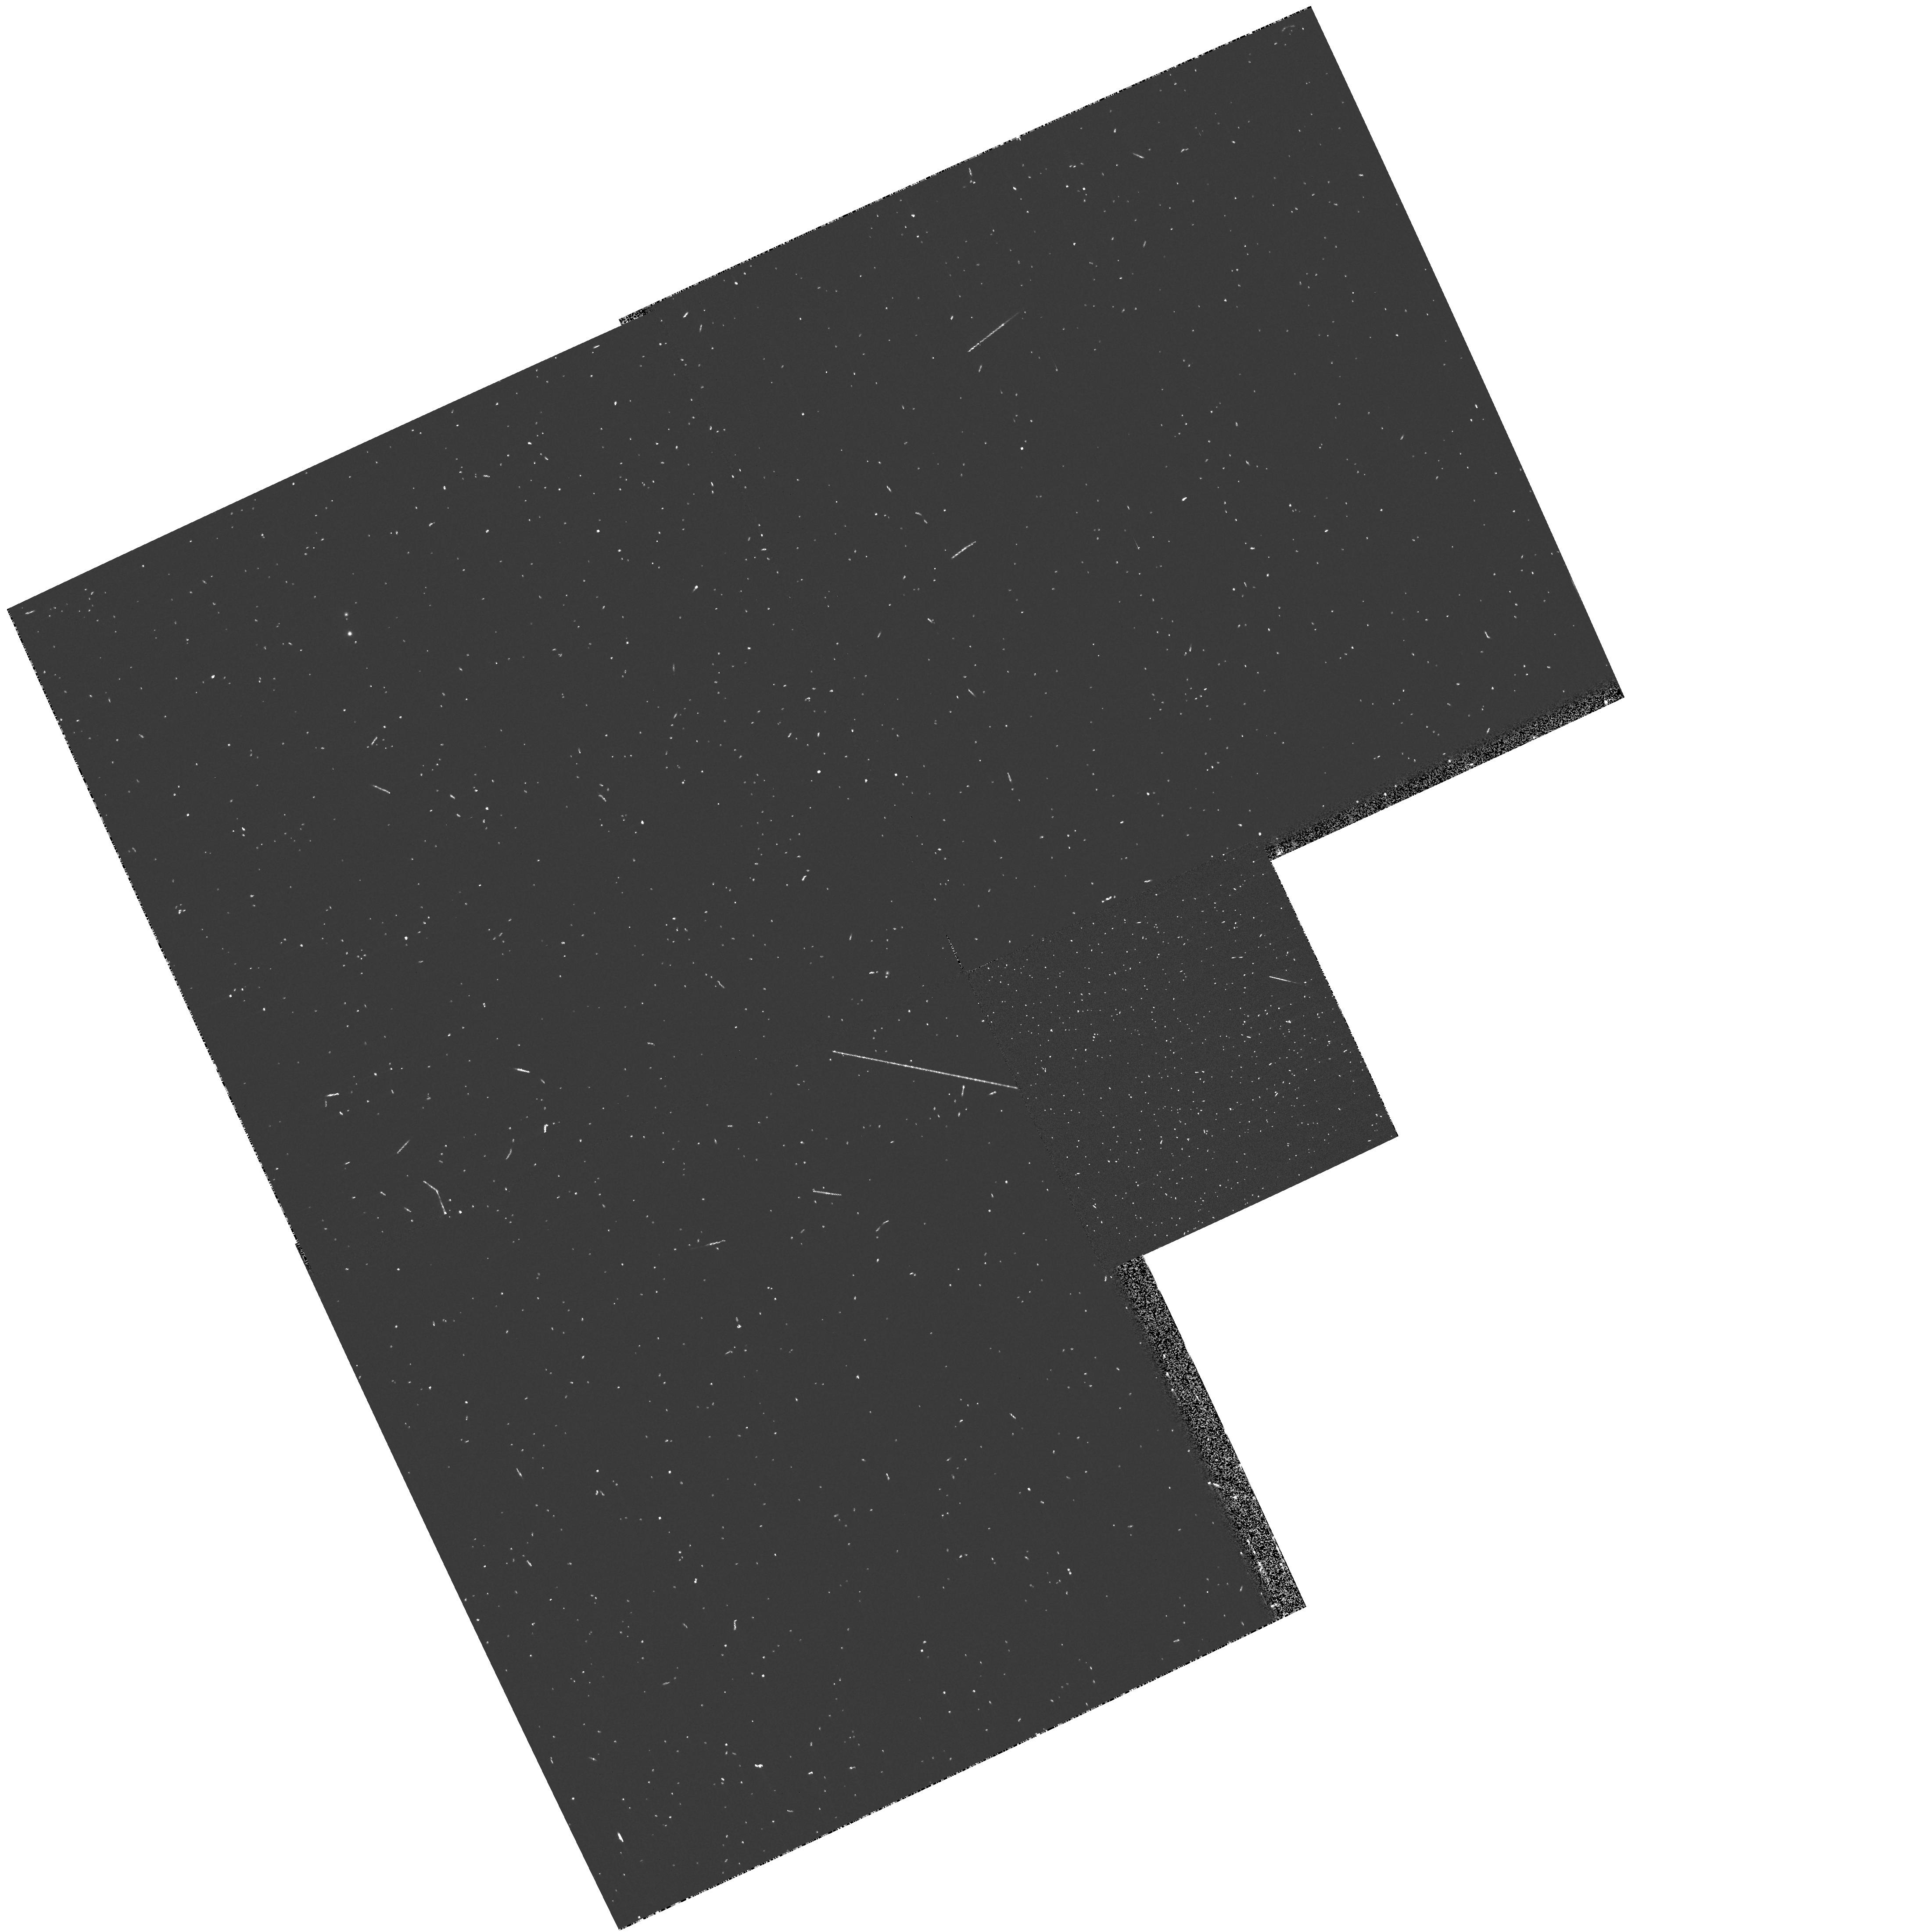
Target: GOODS. Instrument: WFPC2/PC. Filter: F300W. Exposure: 7 min. Observation ID: hst_9481_bc_wfpc2_pc_f300w_u8itbc

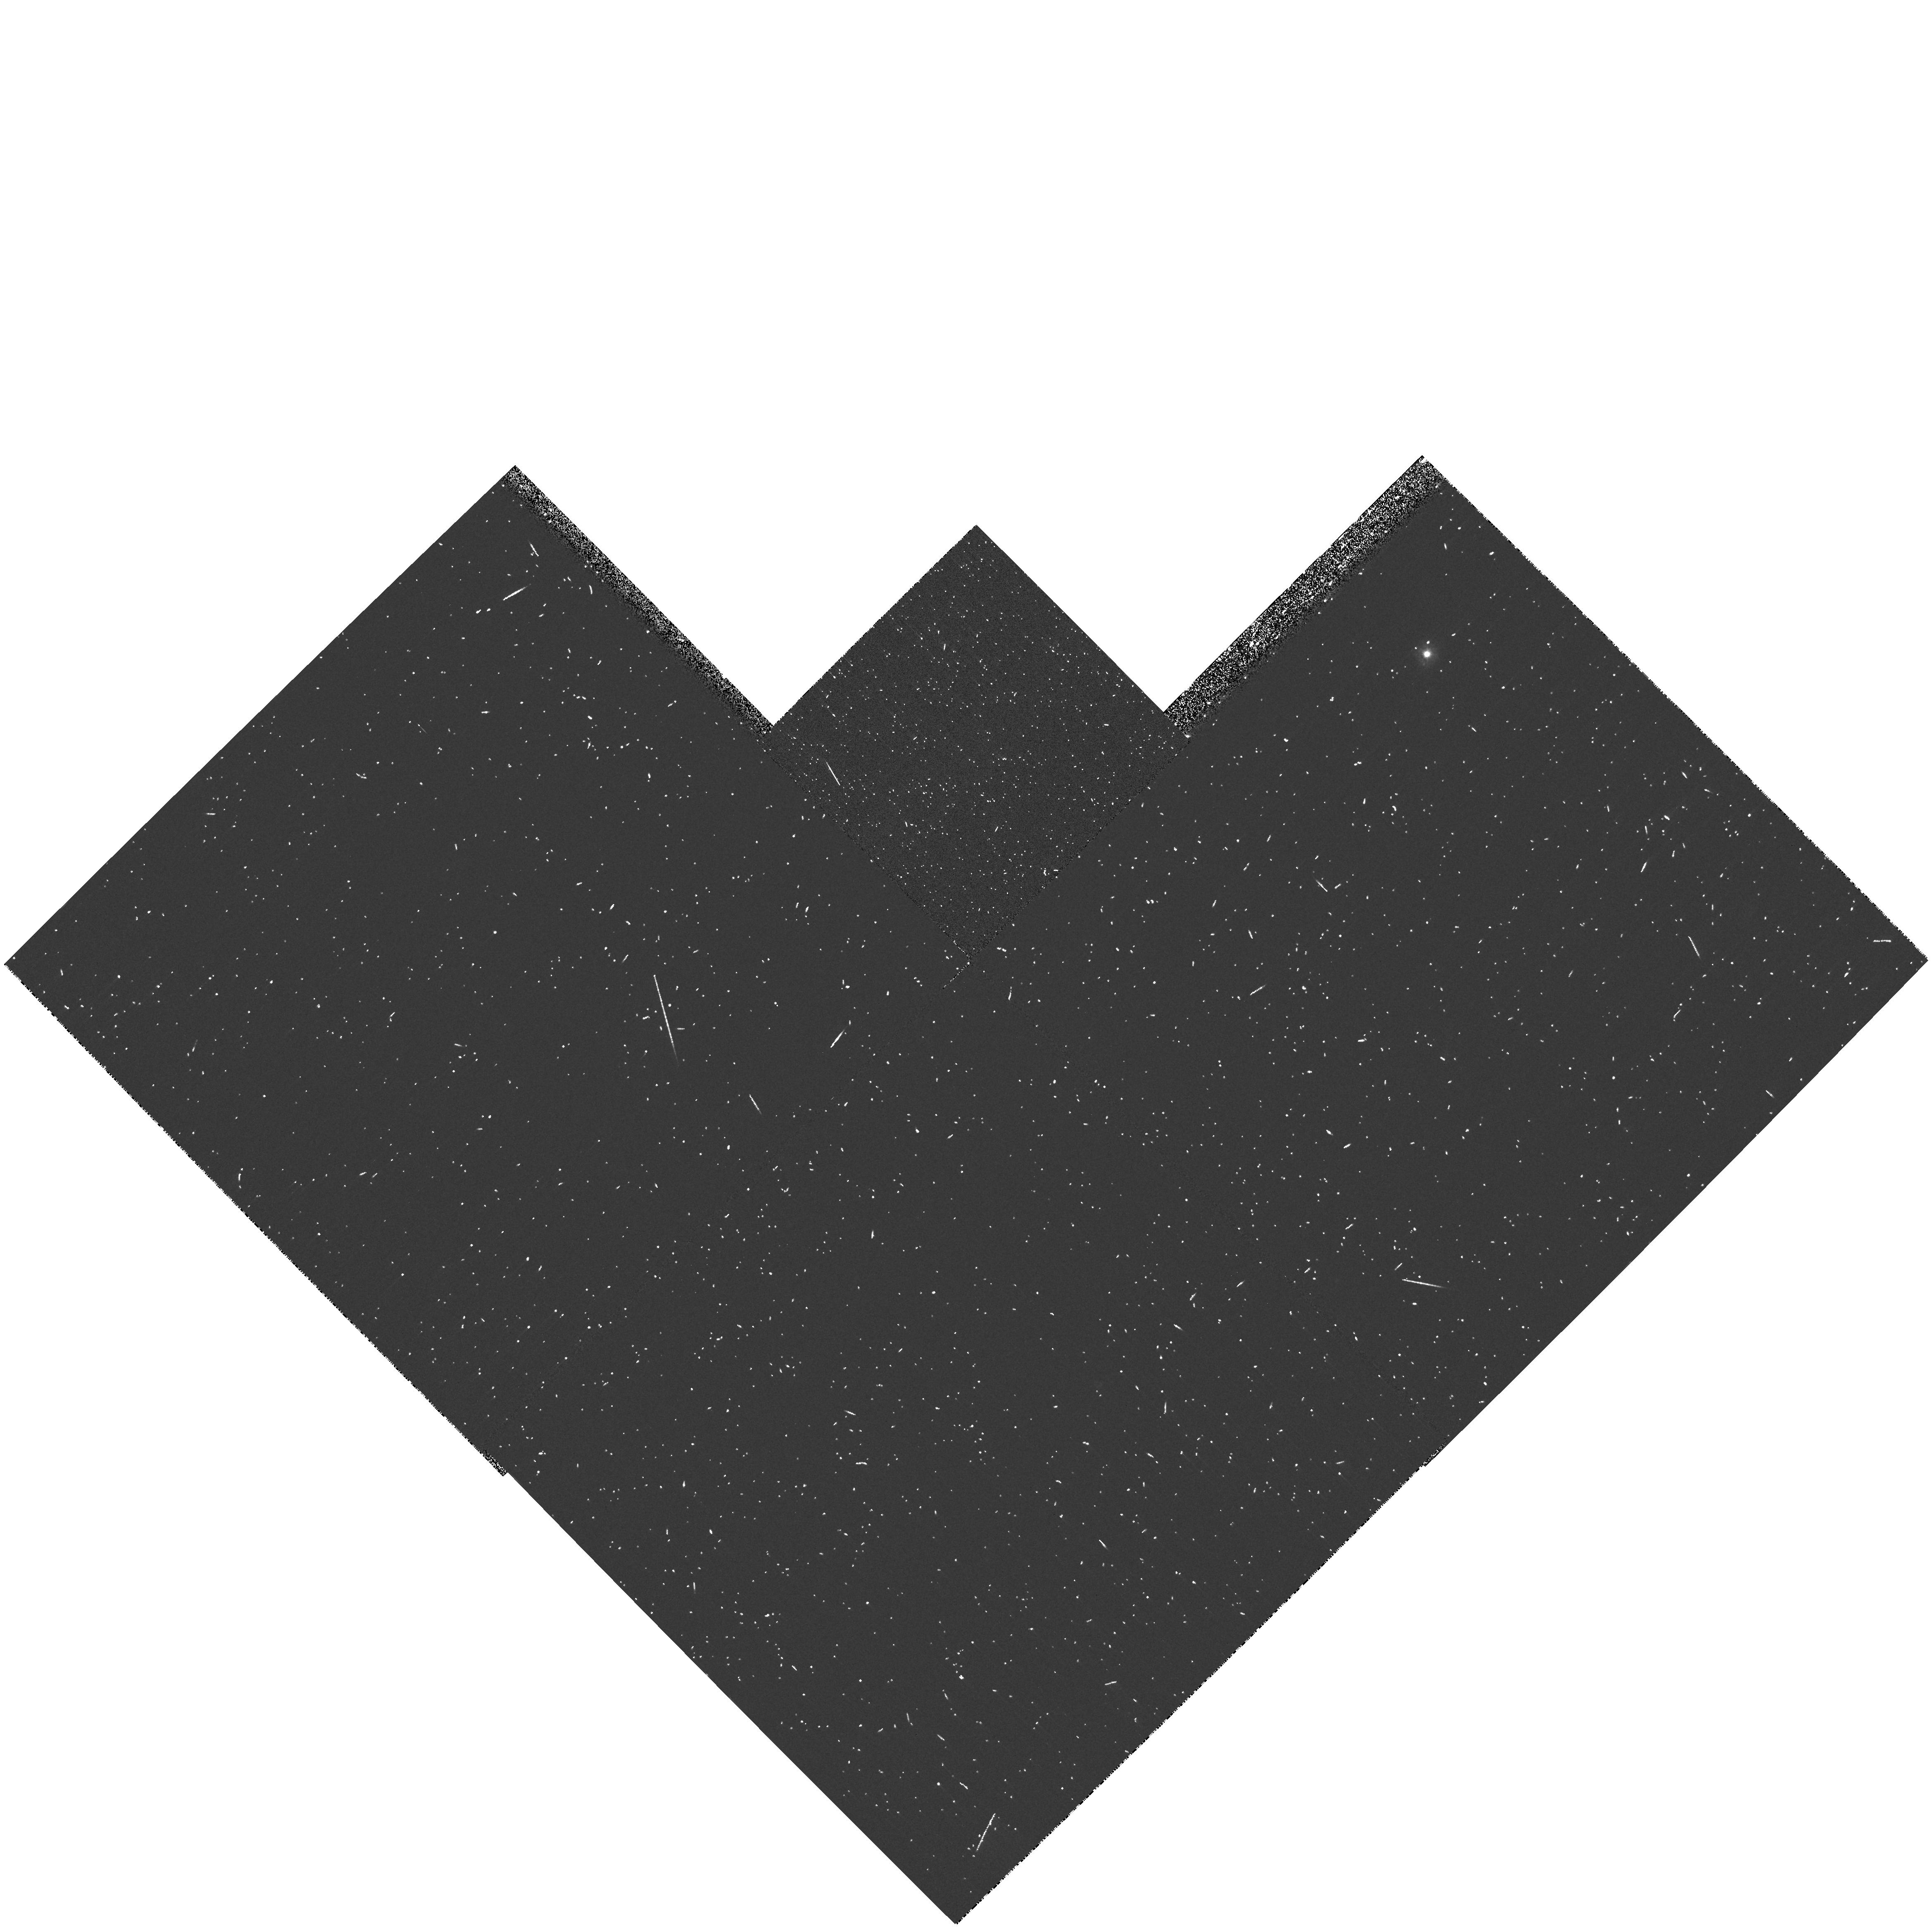
Target: GOODS. Instrument: WFPC2/PC. Filter: F300W. Exposure: 8 min. Observation ID: hst_9481_hd_wfpc2_pc_f300w_u8ithd

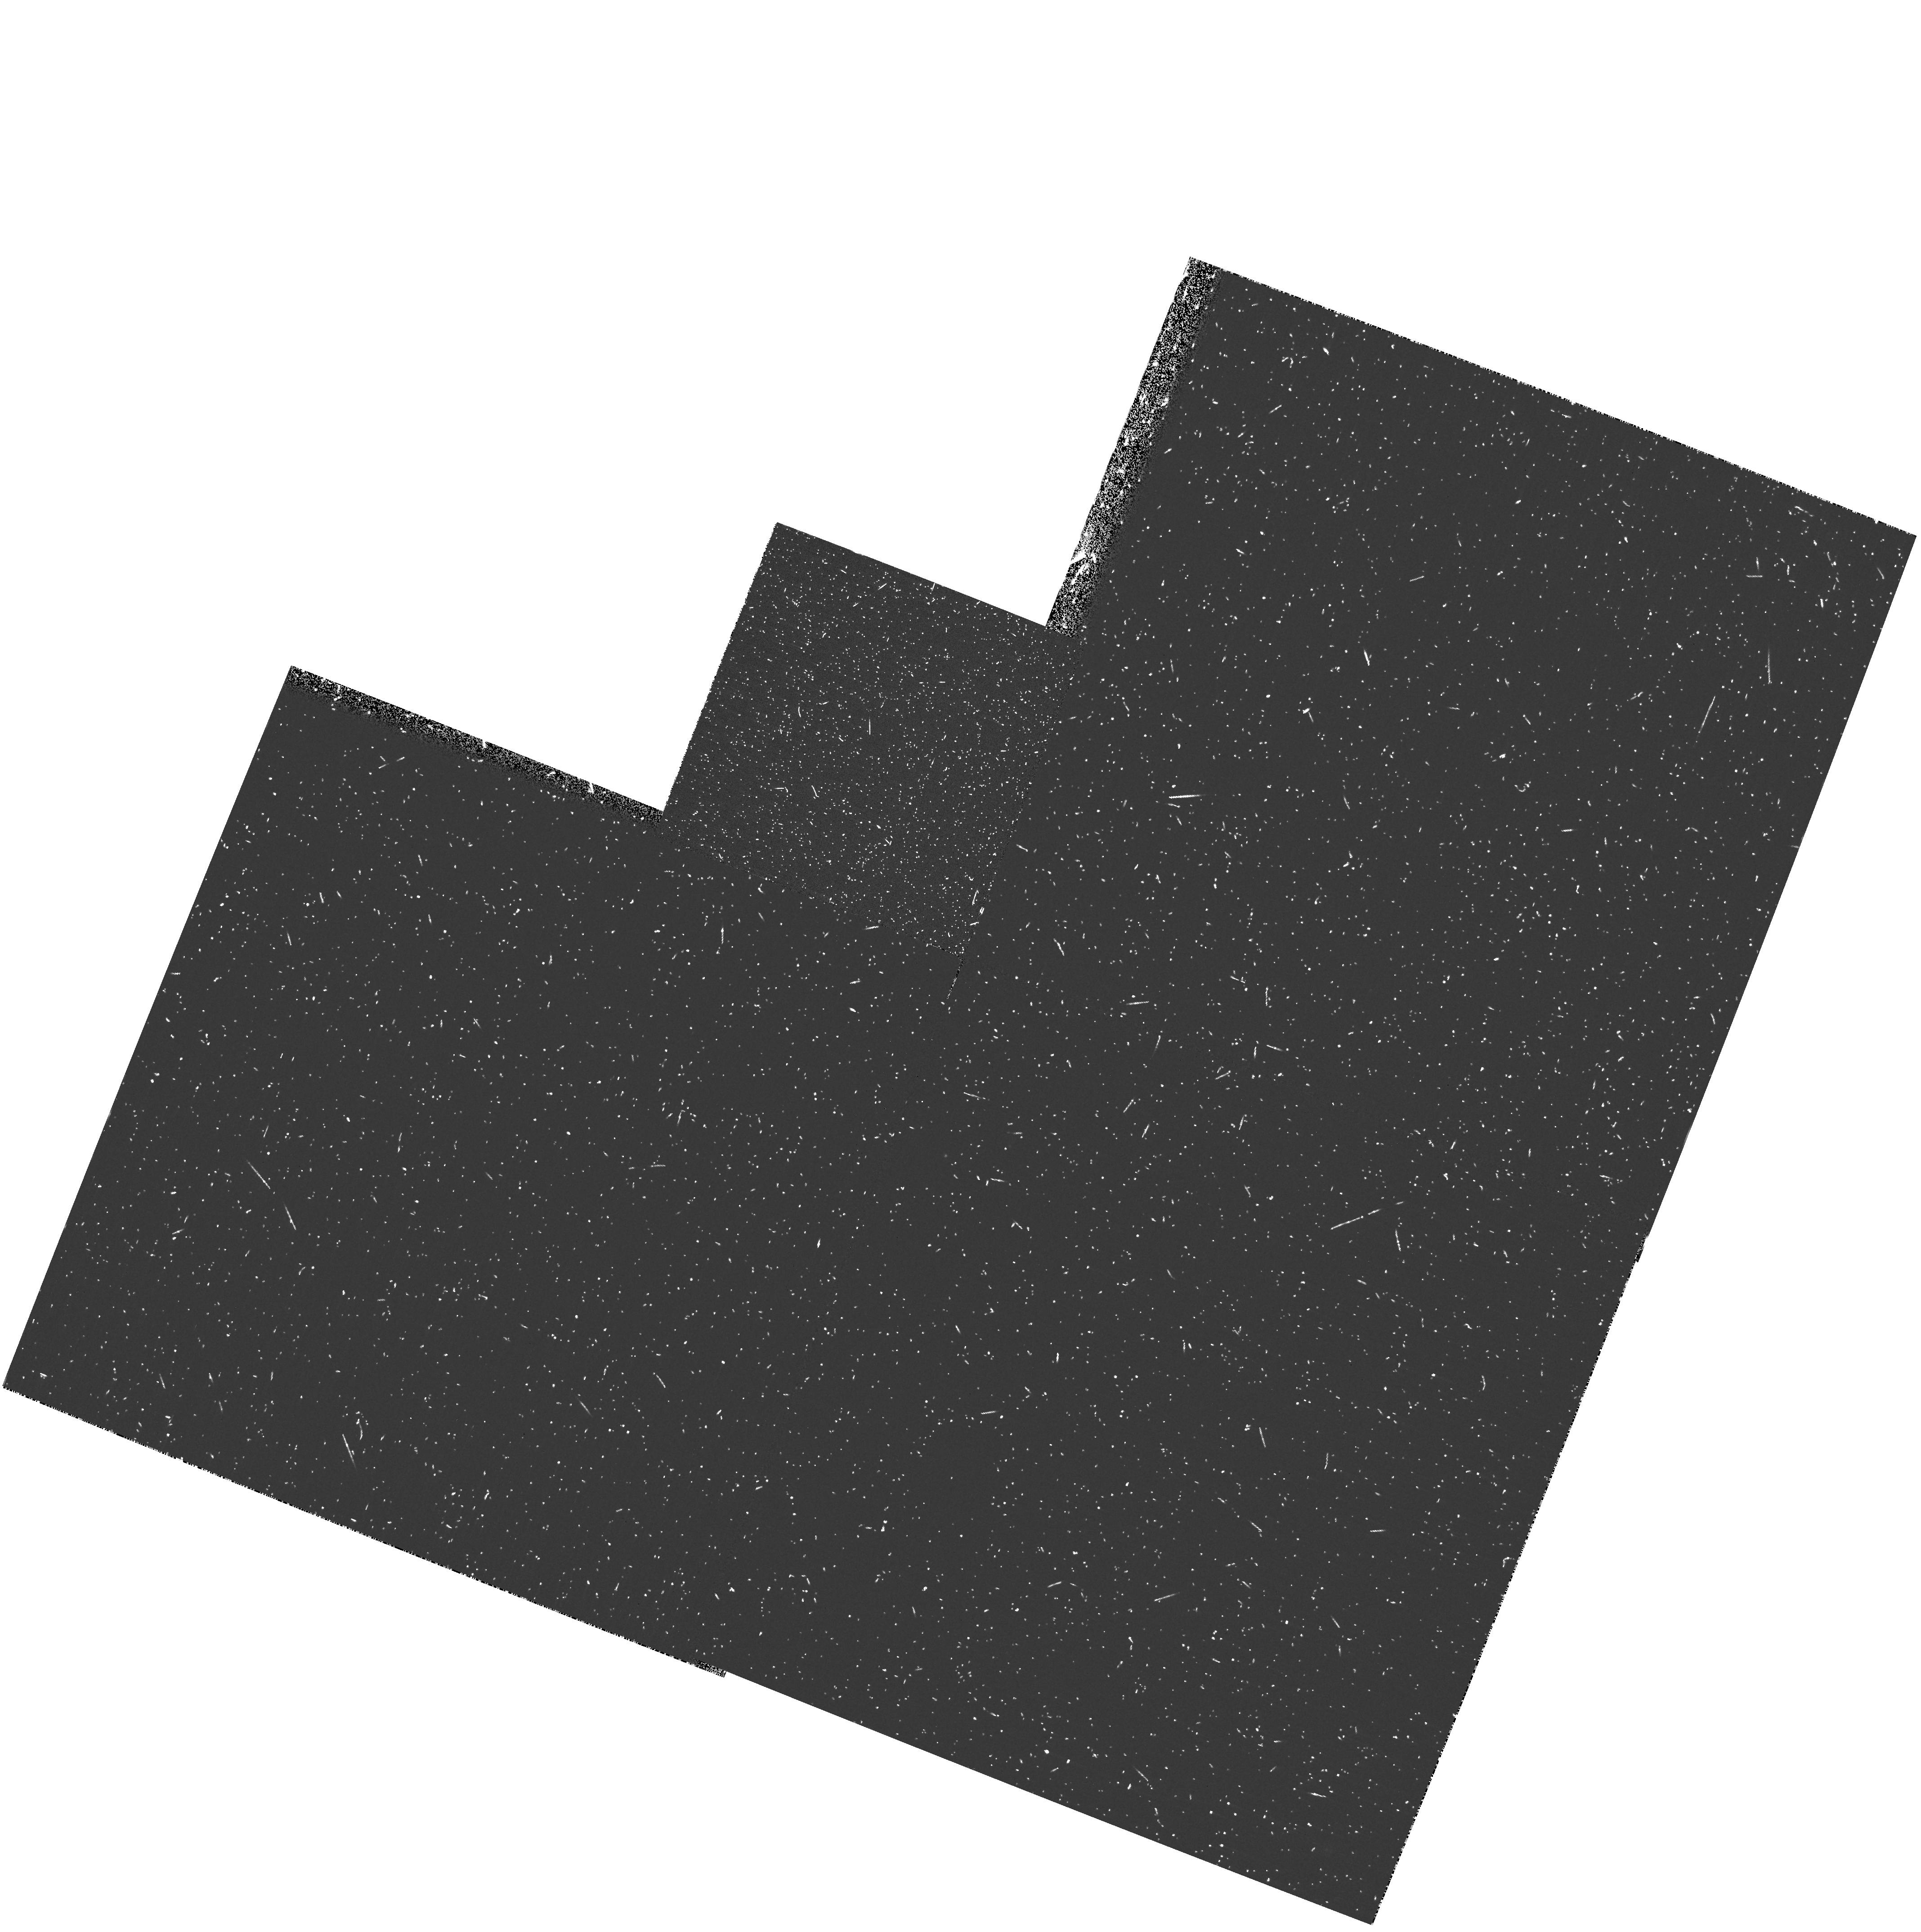
Target: GOODS. Instrument: WFPC2/PC. Filter: F300W. Exposure: 17 min. Observation ID: hst_9481_d6_wfpc2_pc_f300w_u8itd6

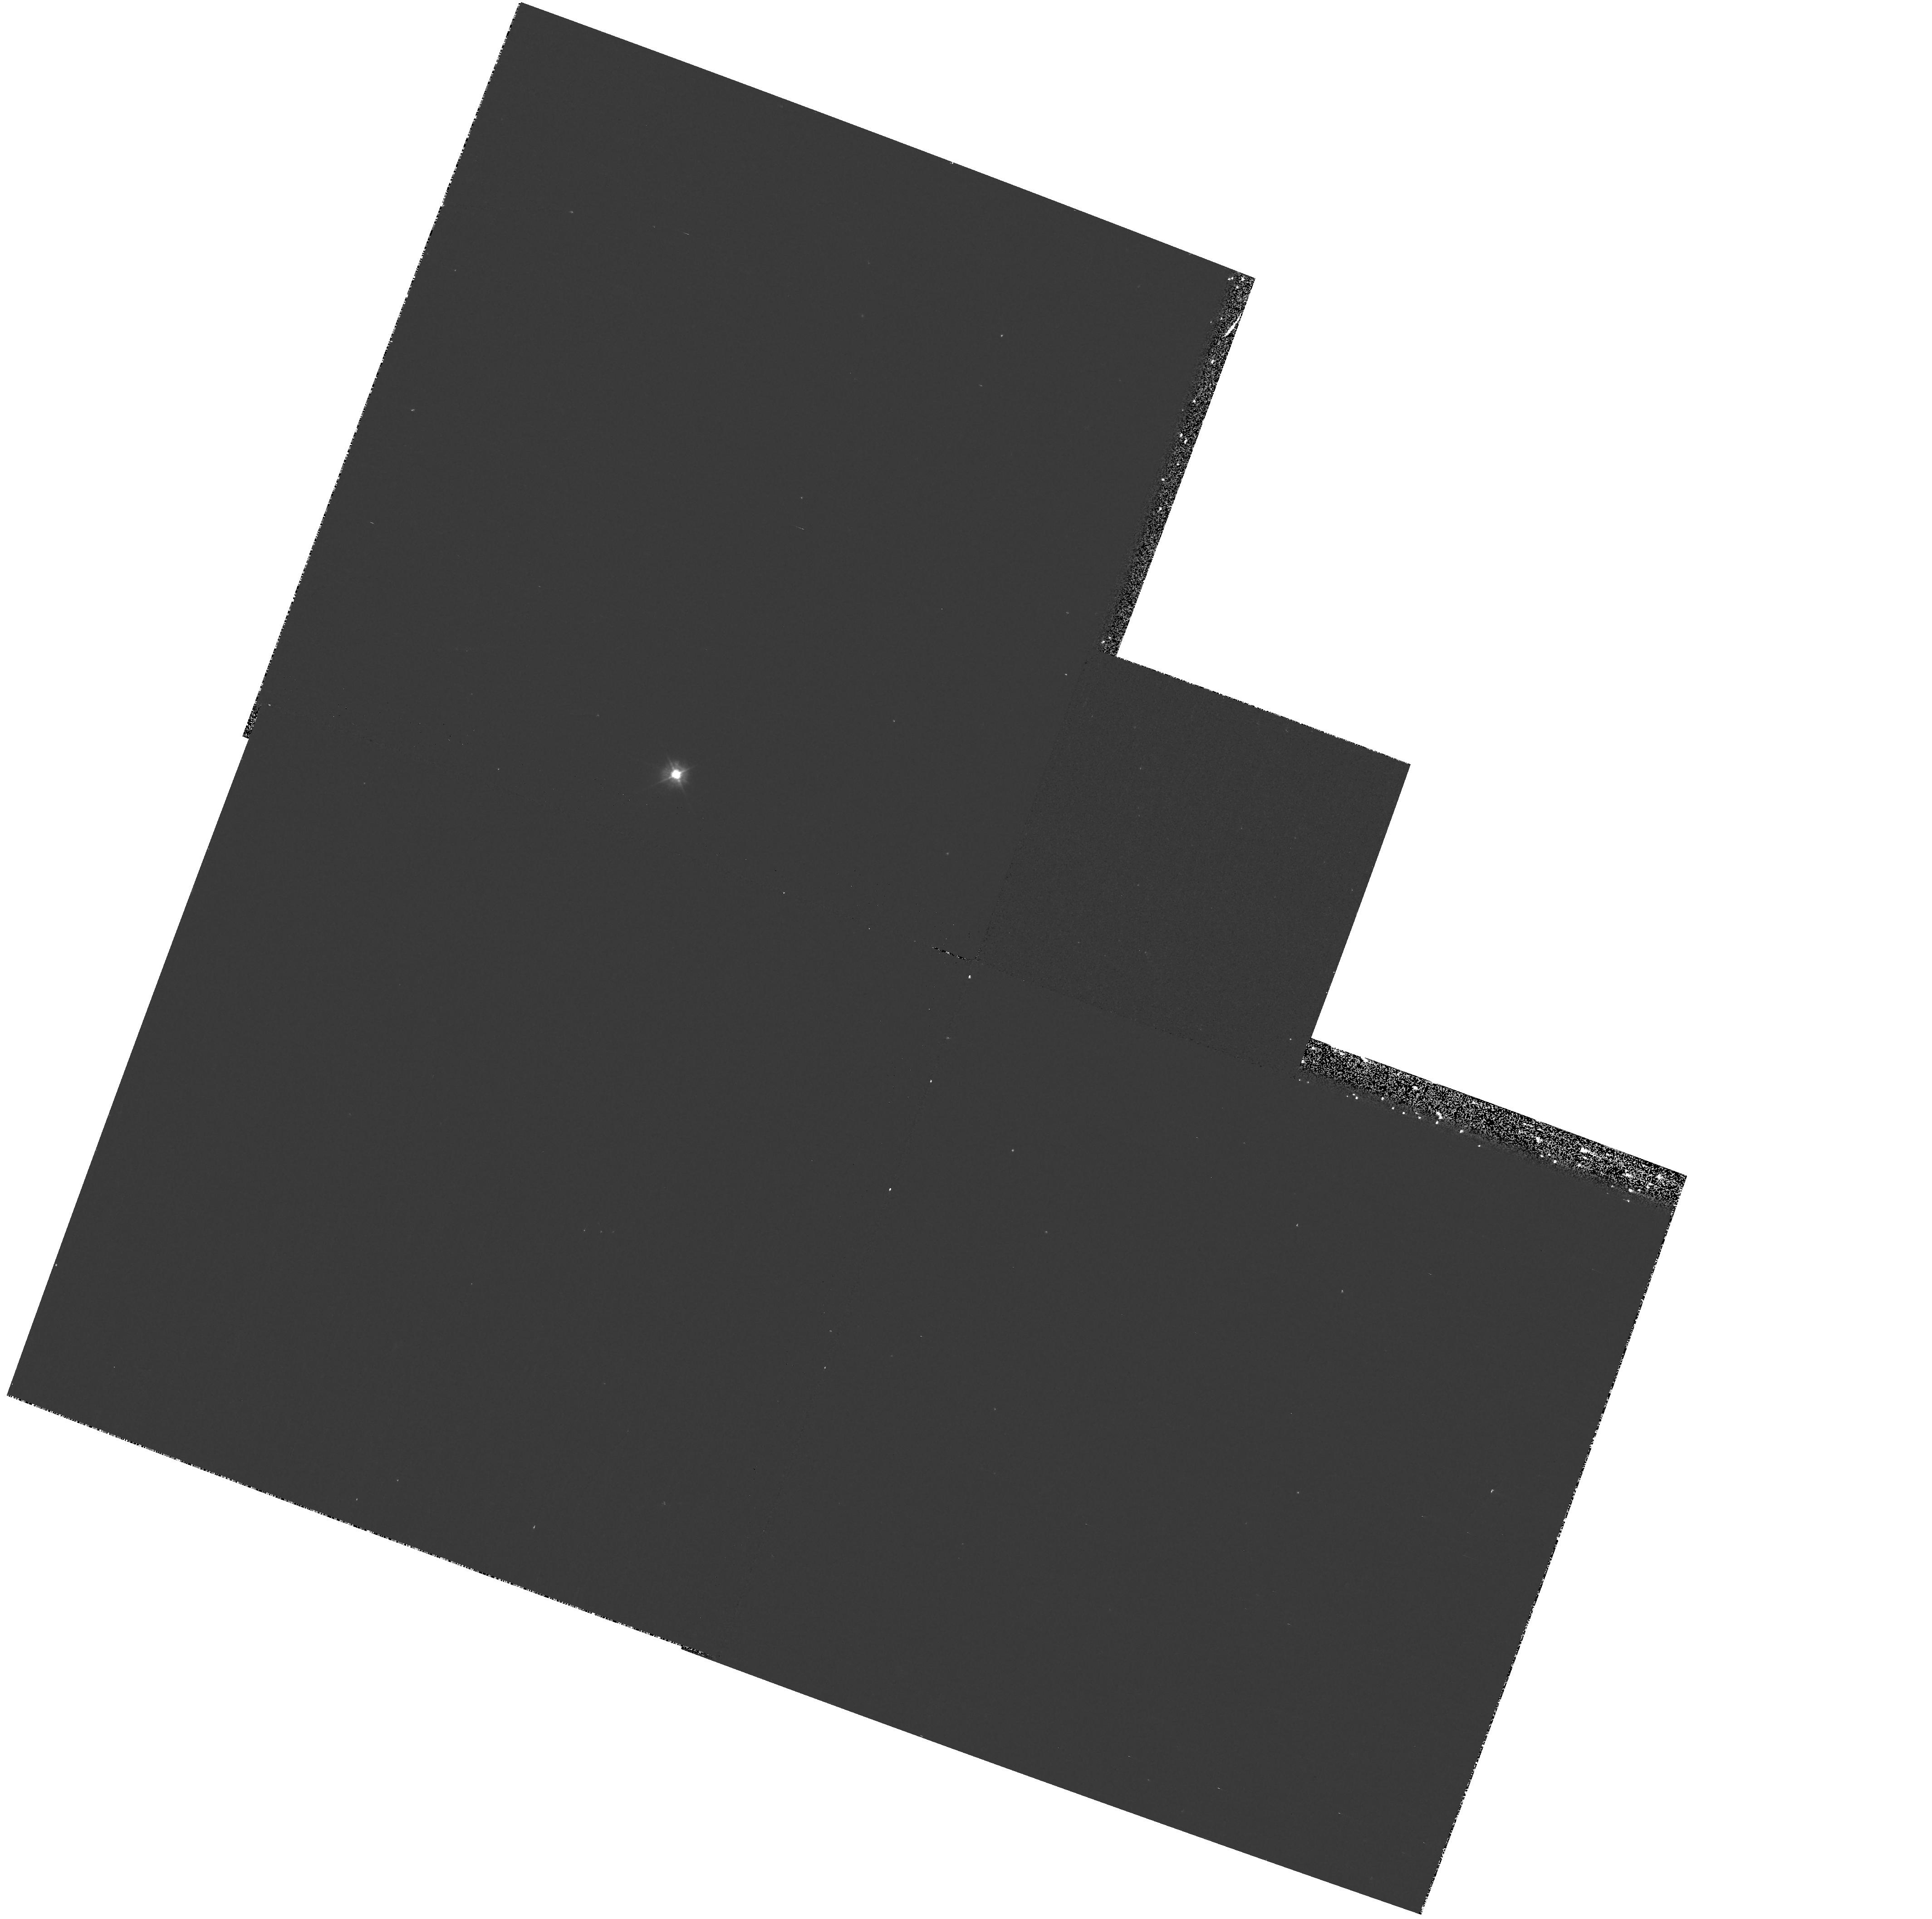
Target: GOODS. Instrument: WFPC2/PC. Filter: F300W. Exposure: 15 min. Observation ID: hst_9481_di_wfpc2_pc_f300w_u8itdi

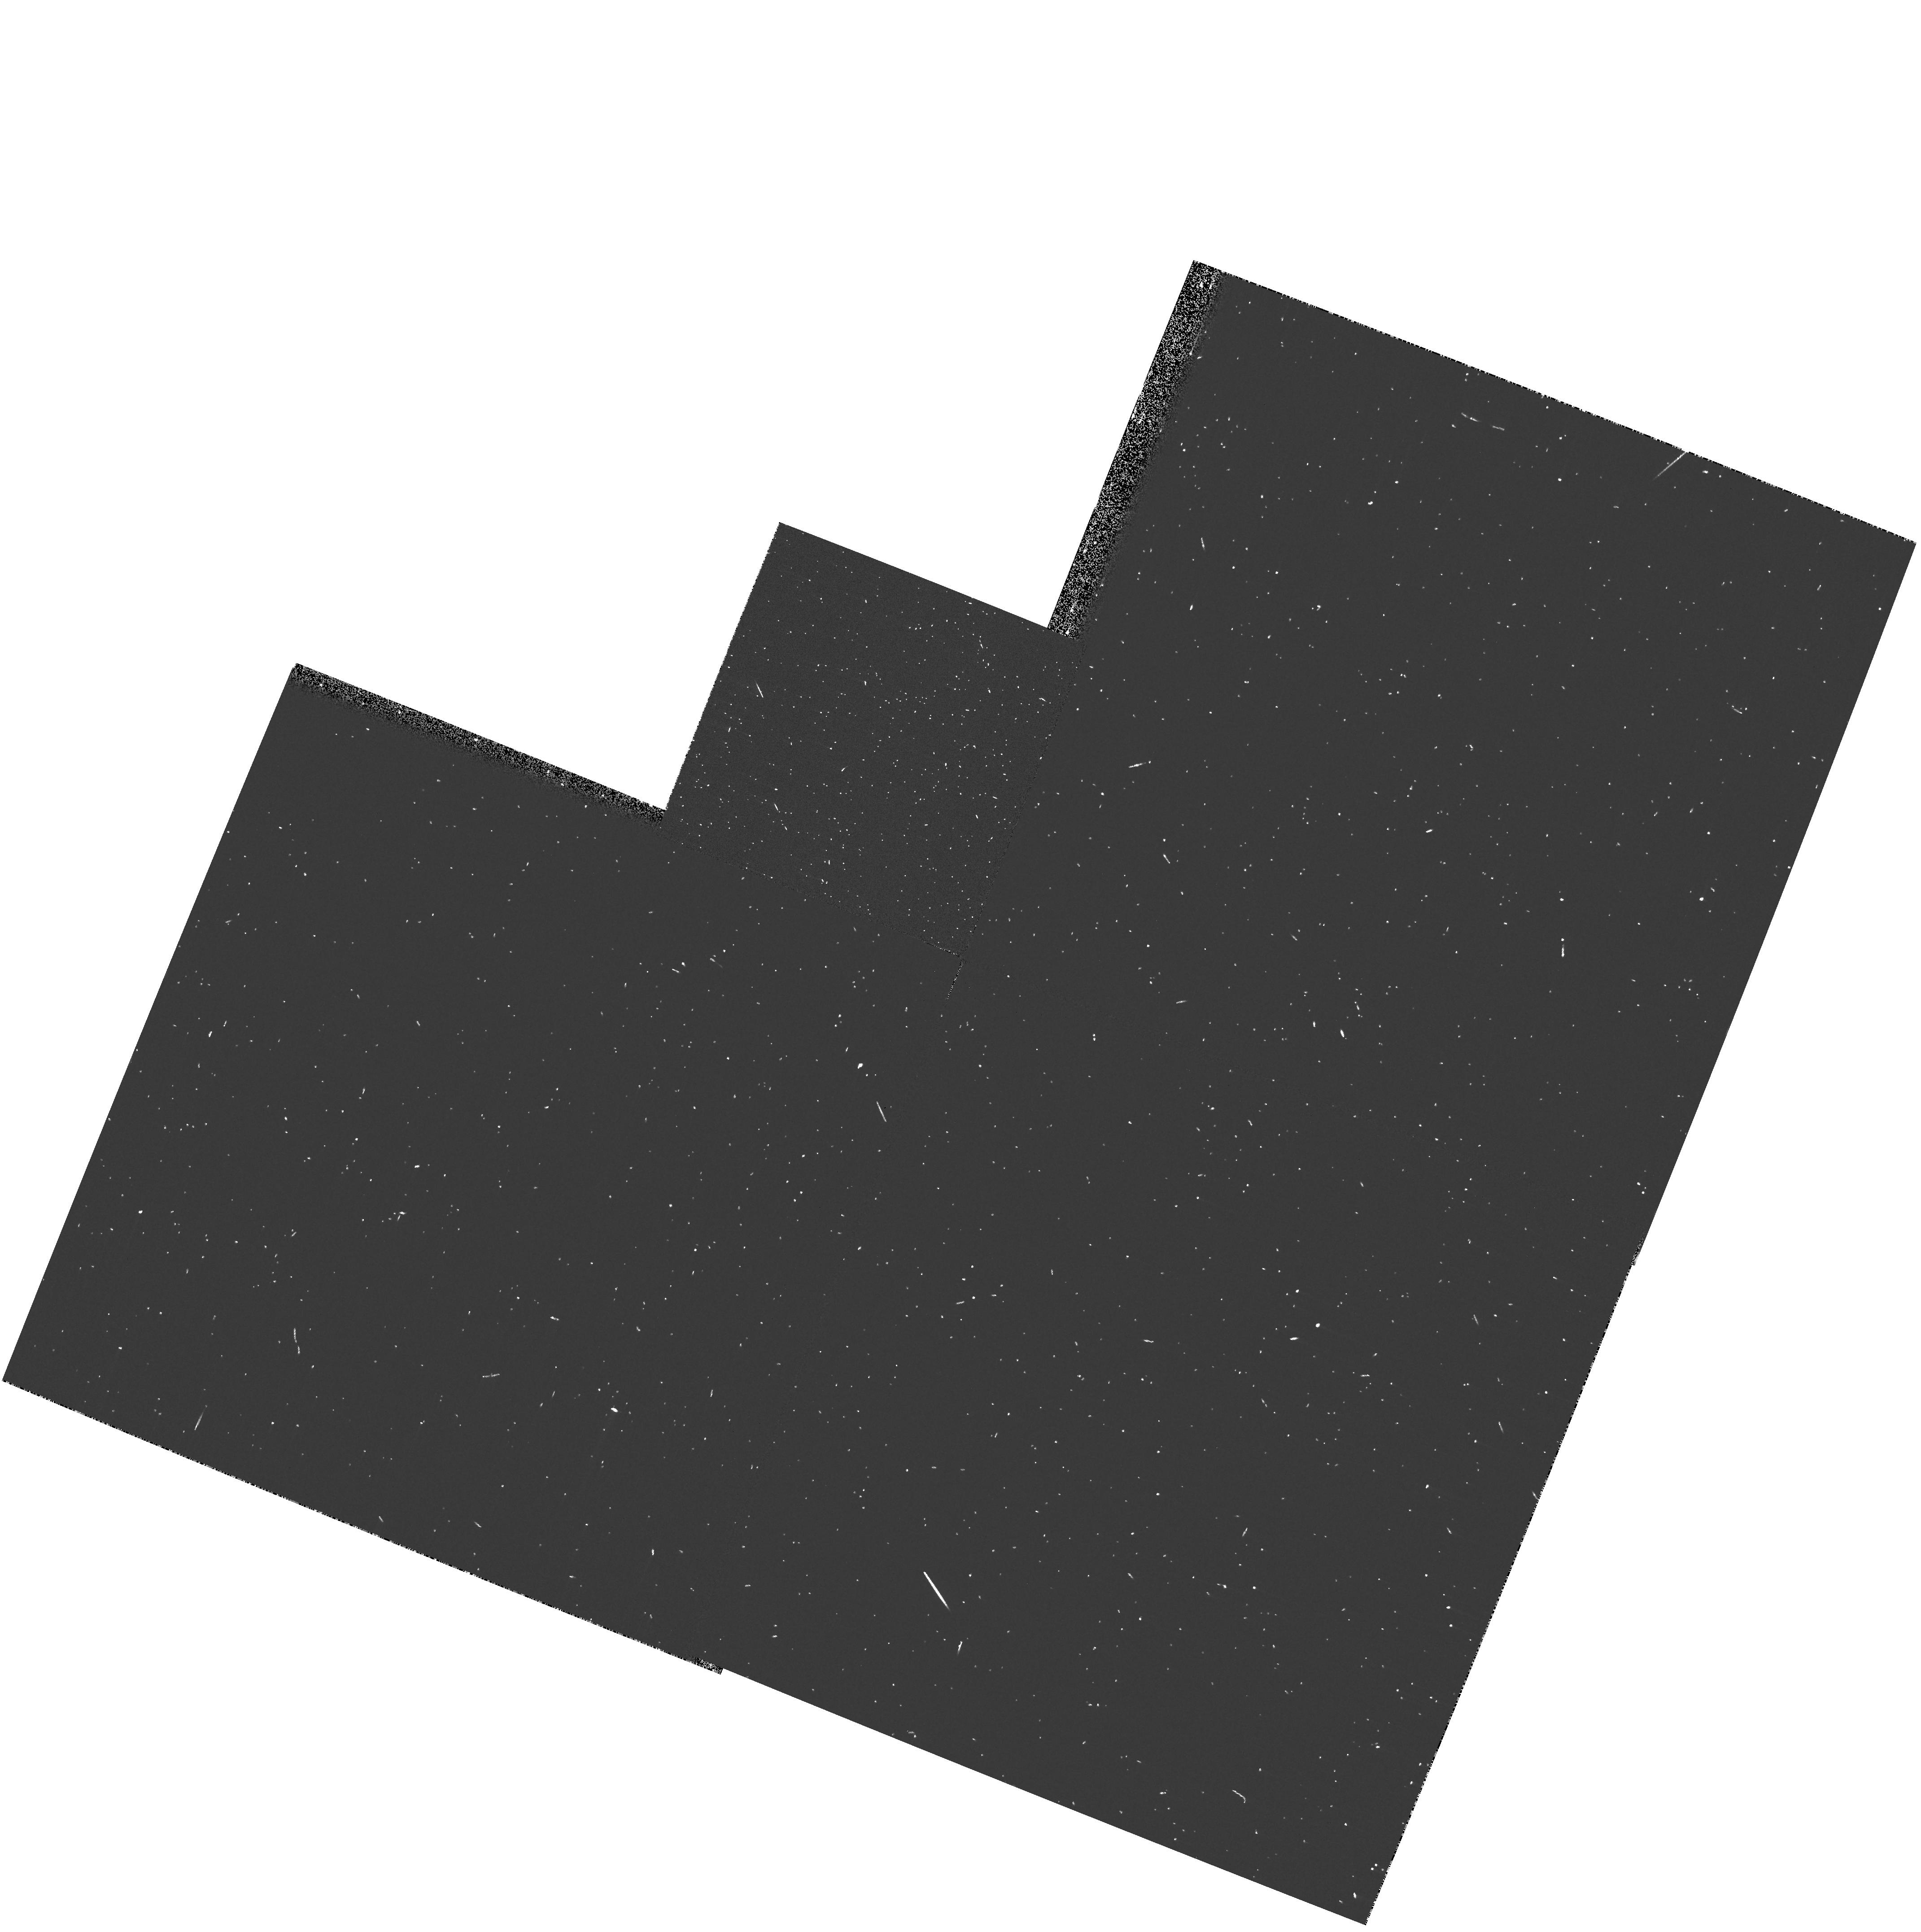
Target: GOODS. Instrument: WFPC2/PC. Filter: F300W. Exposure: 4 min. Observation ID: hst_9481_o9_wfpc2_pc_f300w_u8ito9

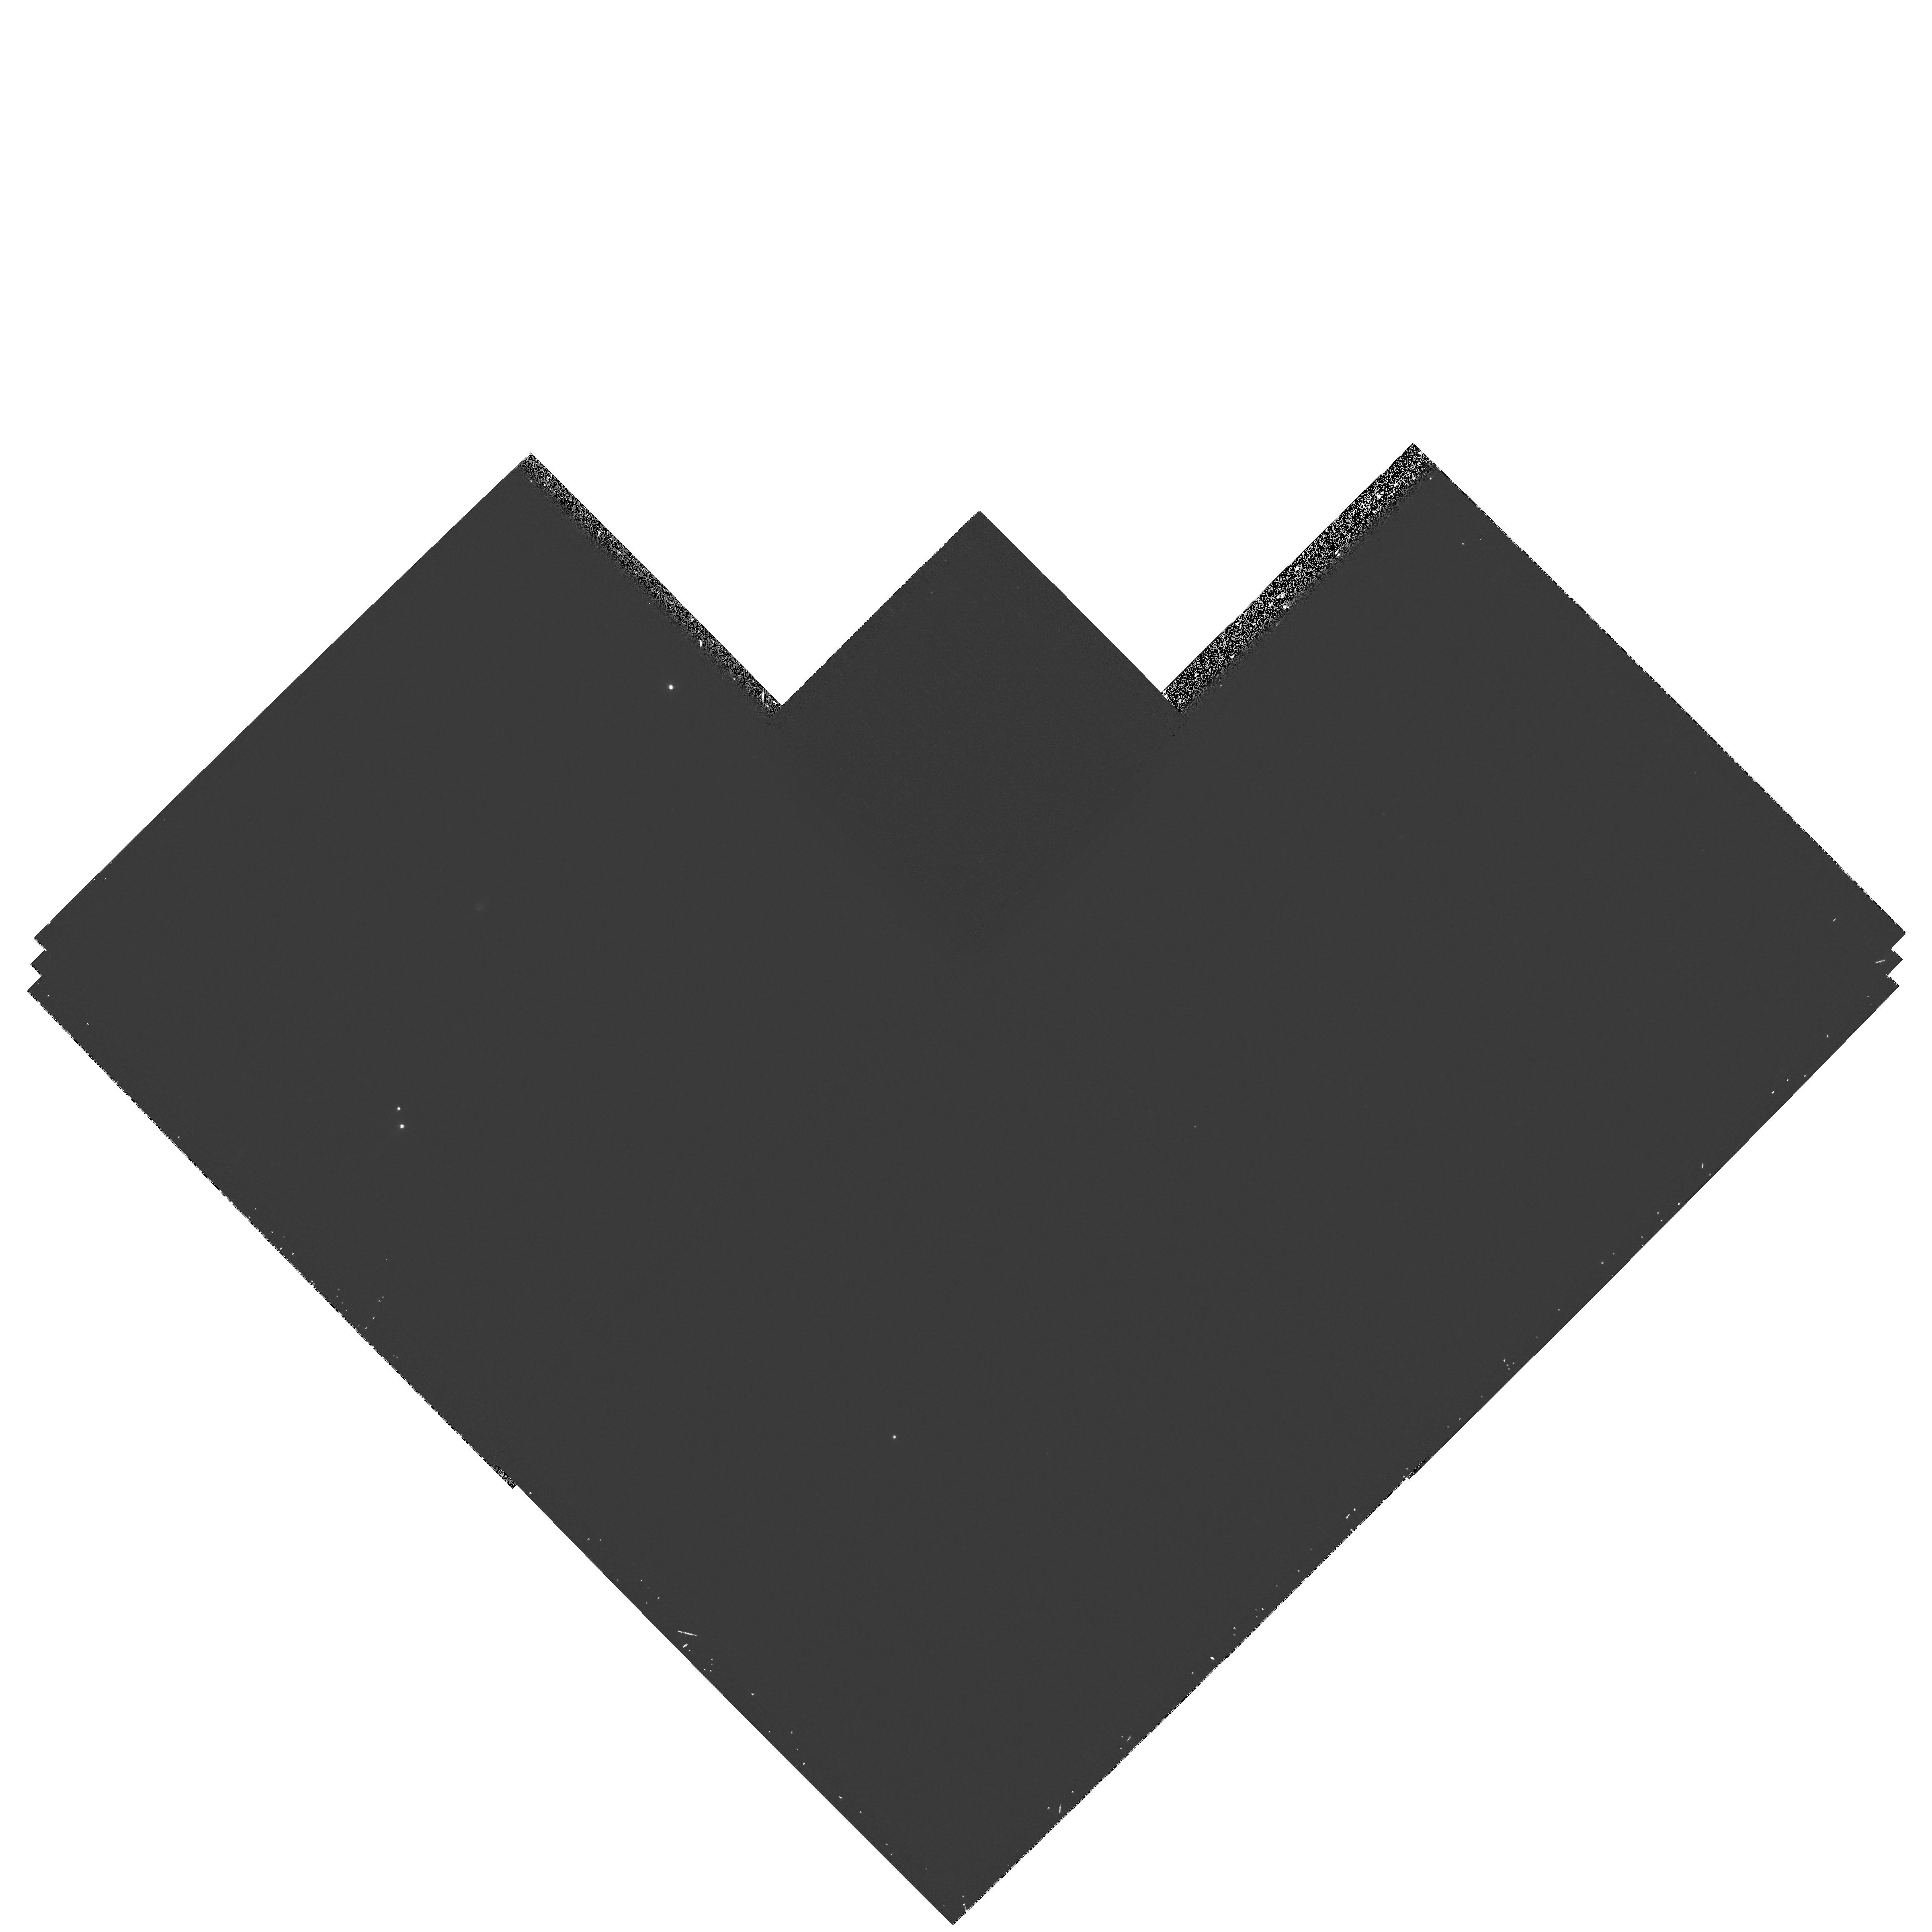
Target: GOODS. Instrument: WFPC2/PC. Filter: F300W. Exposure: 32 min. Observation ID: hst_9481_j5_wfpc2_pc_f300w_u8itj5

Pure Parallel Near-UV Observations with WFPC2 within High-Latitude ACS Survey Fields (PI: Gardner, Jonathan P.)

In anticipation of the allocation of ACS high-latitude imaging survey(s), we request a modification of the default pure parallel program for those WFPC2 parallels that fall within the ACS survey field. Rather than duplicate the red bands which will be done much better with ACS, we propose to observe in the near-ultraviolet F300W filter. These data will enable study of the rest-frame ultraviolet morphology of galaxies at 0<z<1. We will determine the morphological k-correction, and the location of star formation within galaxies, using a sample that is likely to be nearly complete with multi-wavelength photometry and spectroscopic redshifts. The results can be used to interpret observations of higher redshift galaxies by ACS.